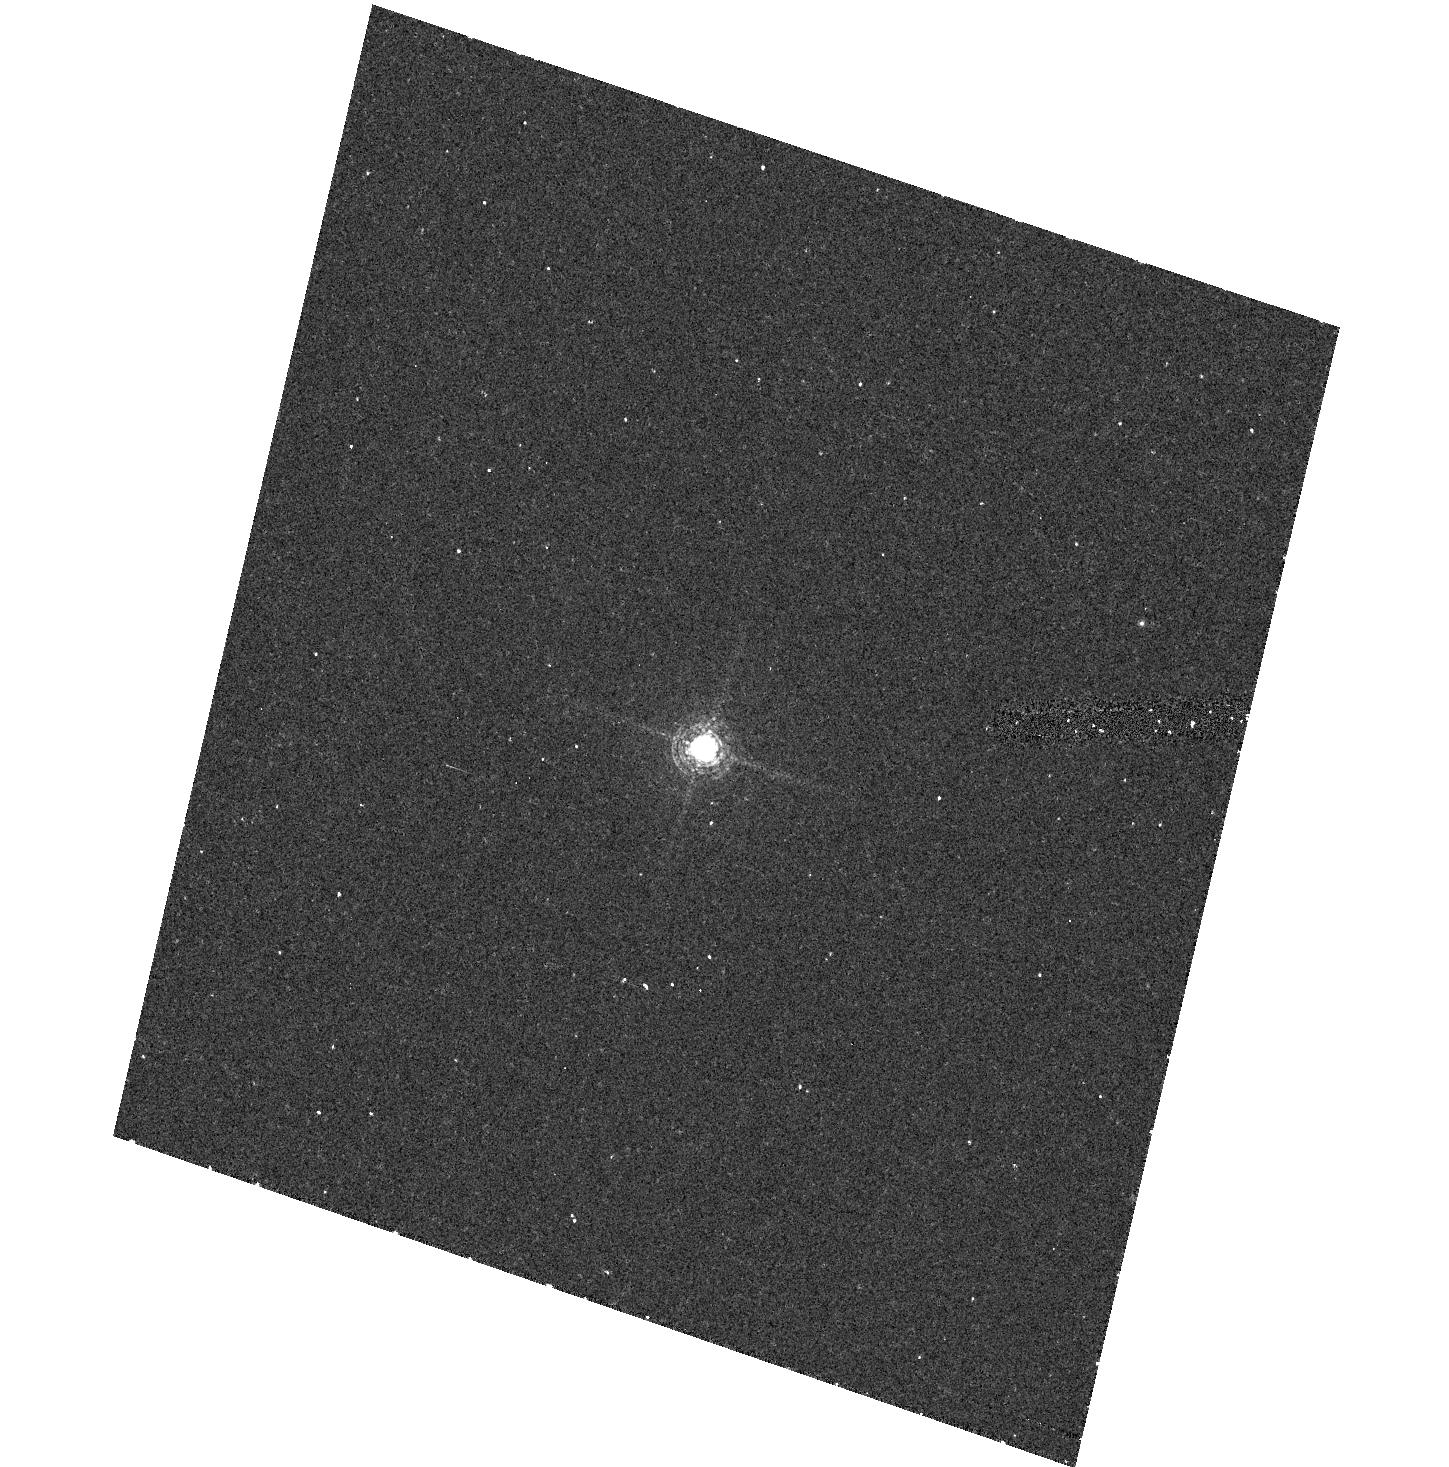
Target: GRW+70D5824
Instrument: ACS/HRC
Filter: F660N
Exposure: 20 min
Observation ID: hst_9563_08_acs_hrc_f660n_j8eg08

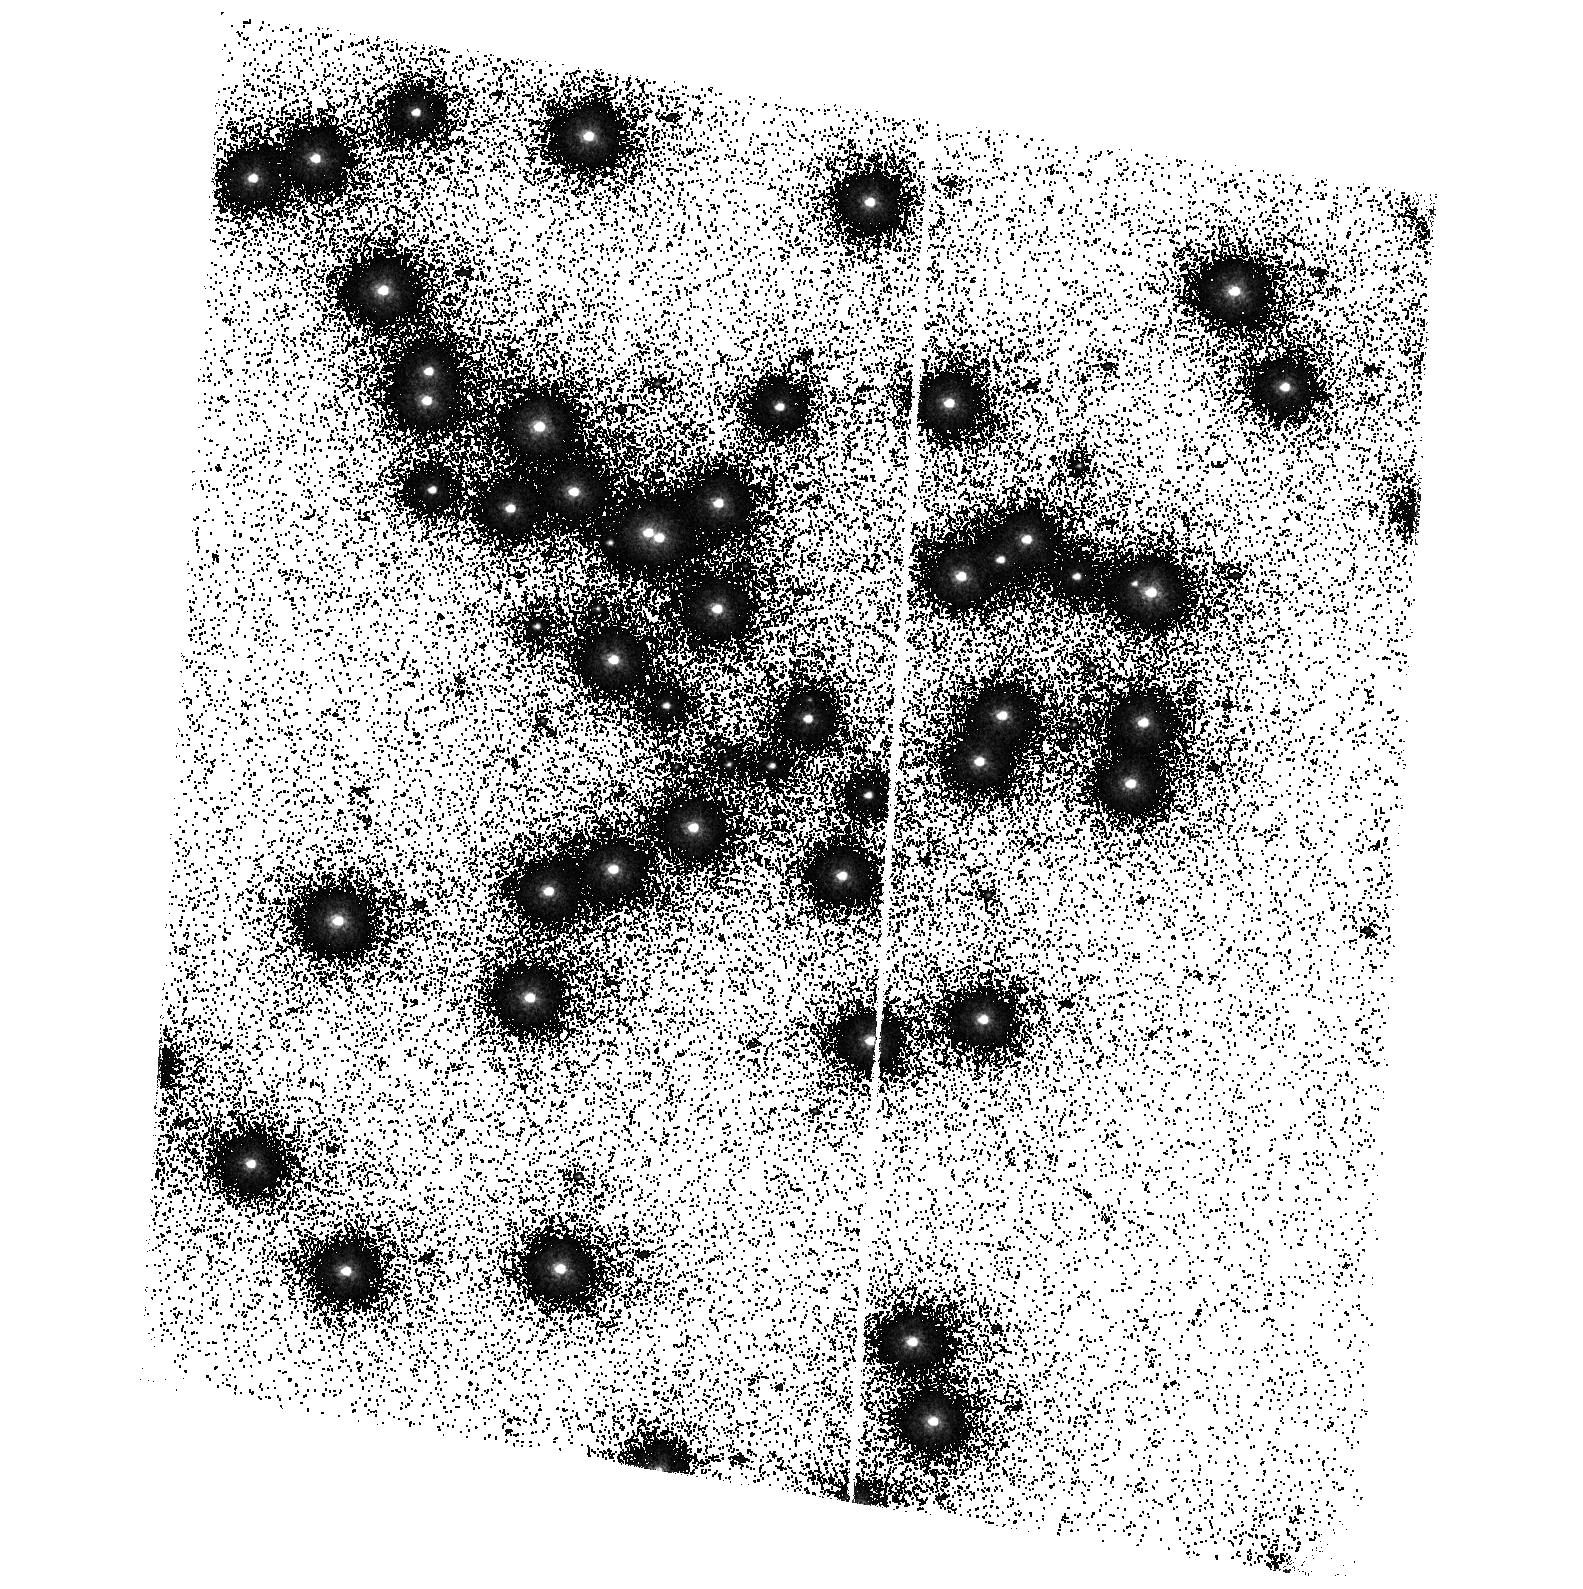
Target: NGC6681-STAR1
Instrument: ACS/SBC
Filter: F150LP
Exposure: 8 min
Observation ID: hst_9563_03_acs_sbc_f150lp_j8eg03

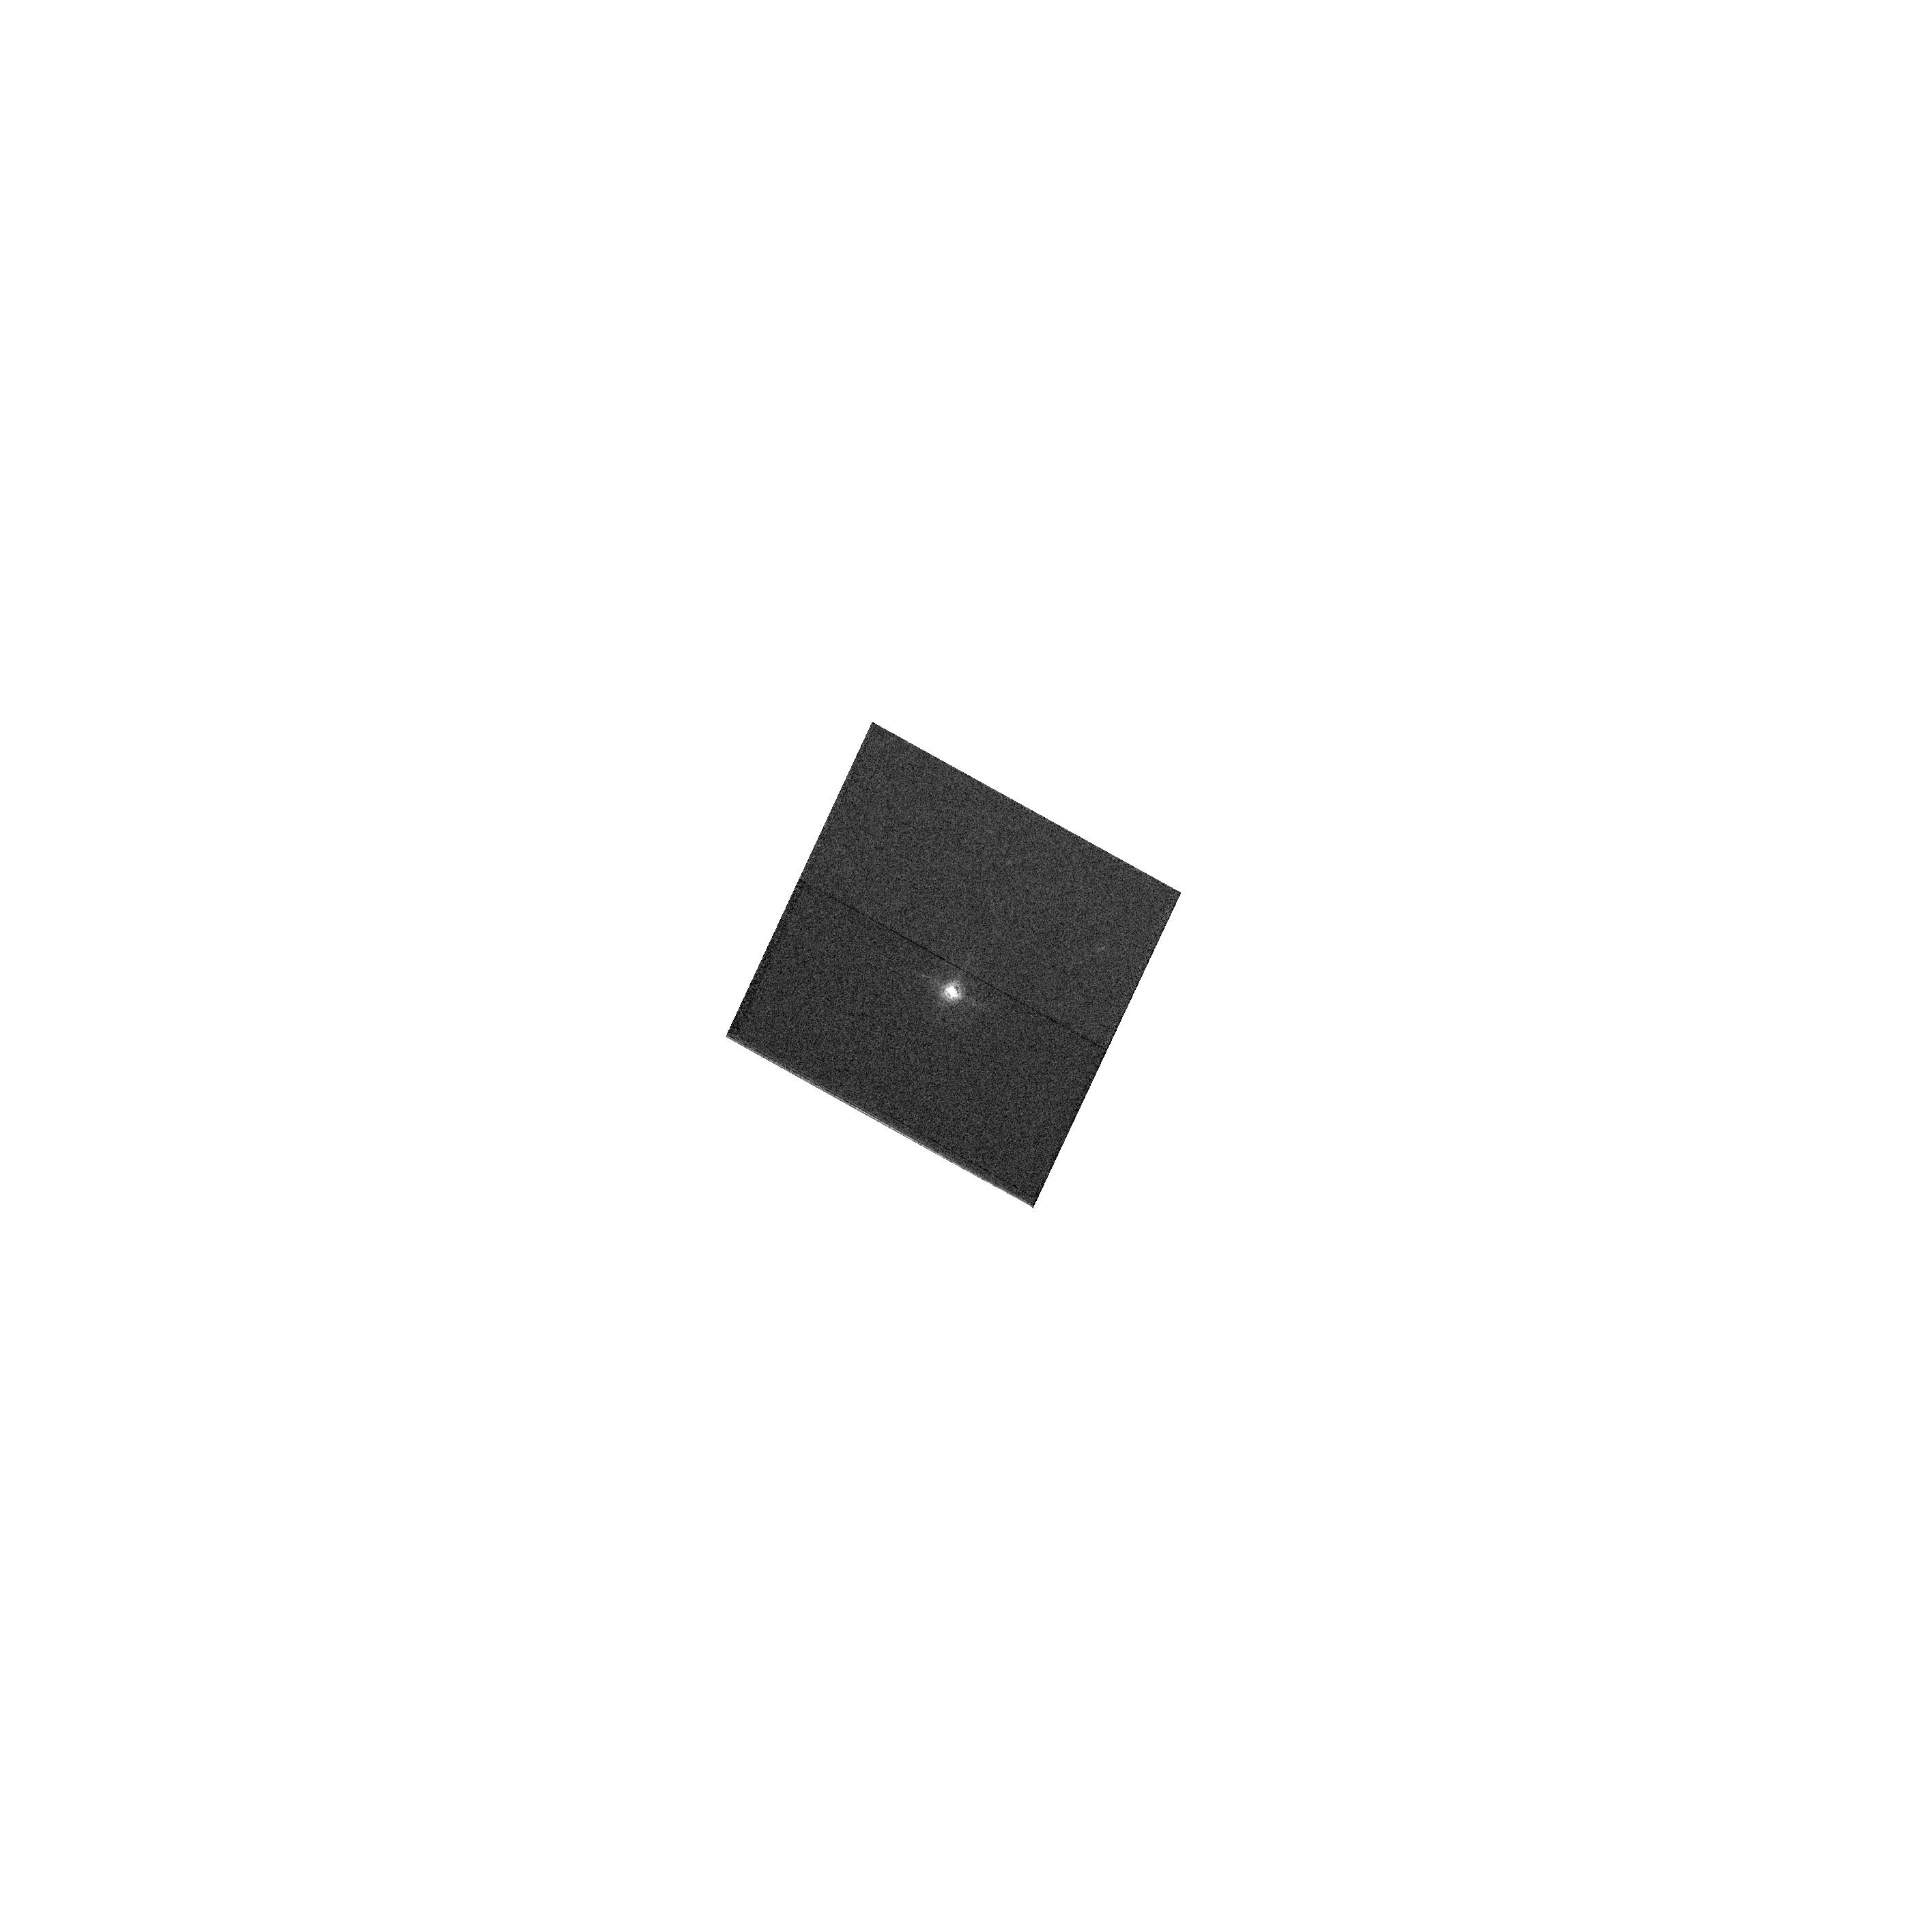
Target: GRW+70D5824
Instrument: ACS/WFC
Filter: F658N
Exposure: 2 min
Observation ID: hst_9563_05_acs_wfc_f658n_j8eg05

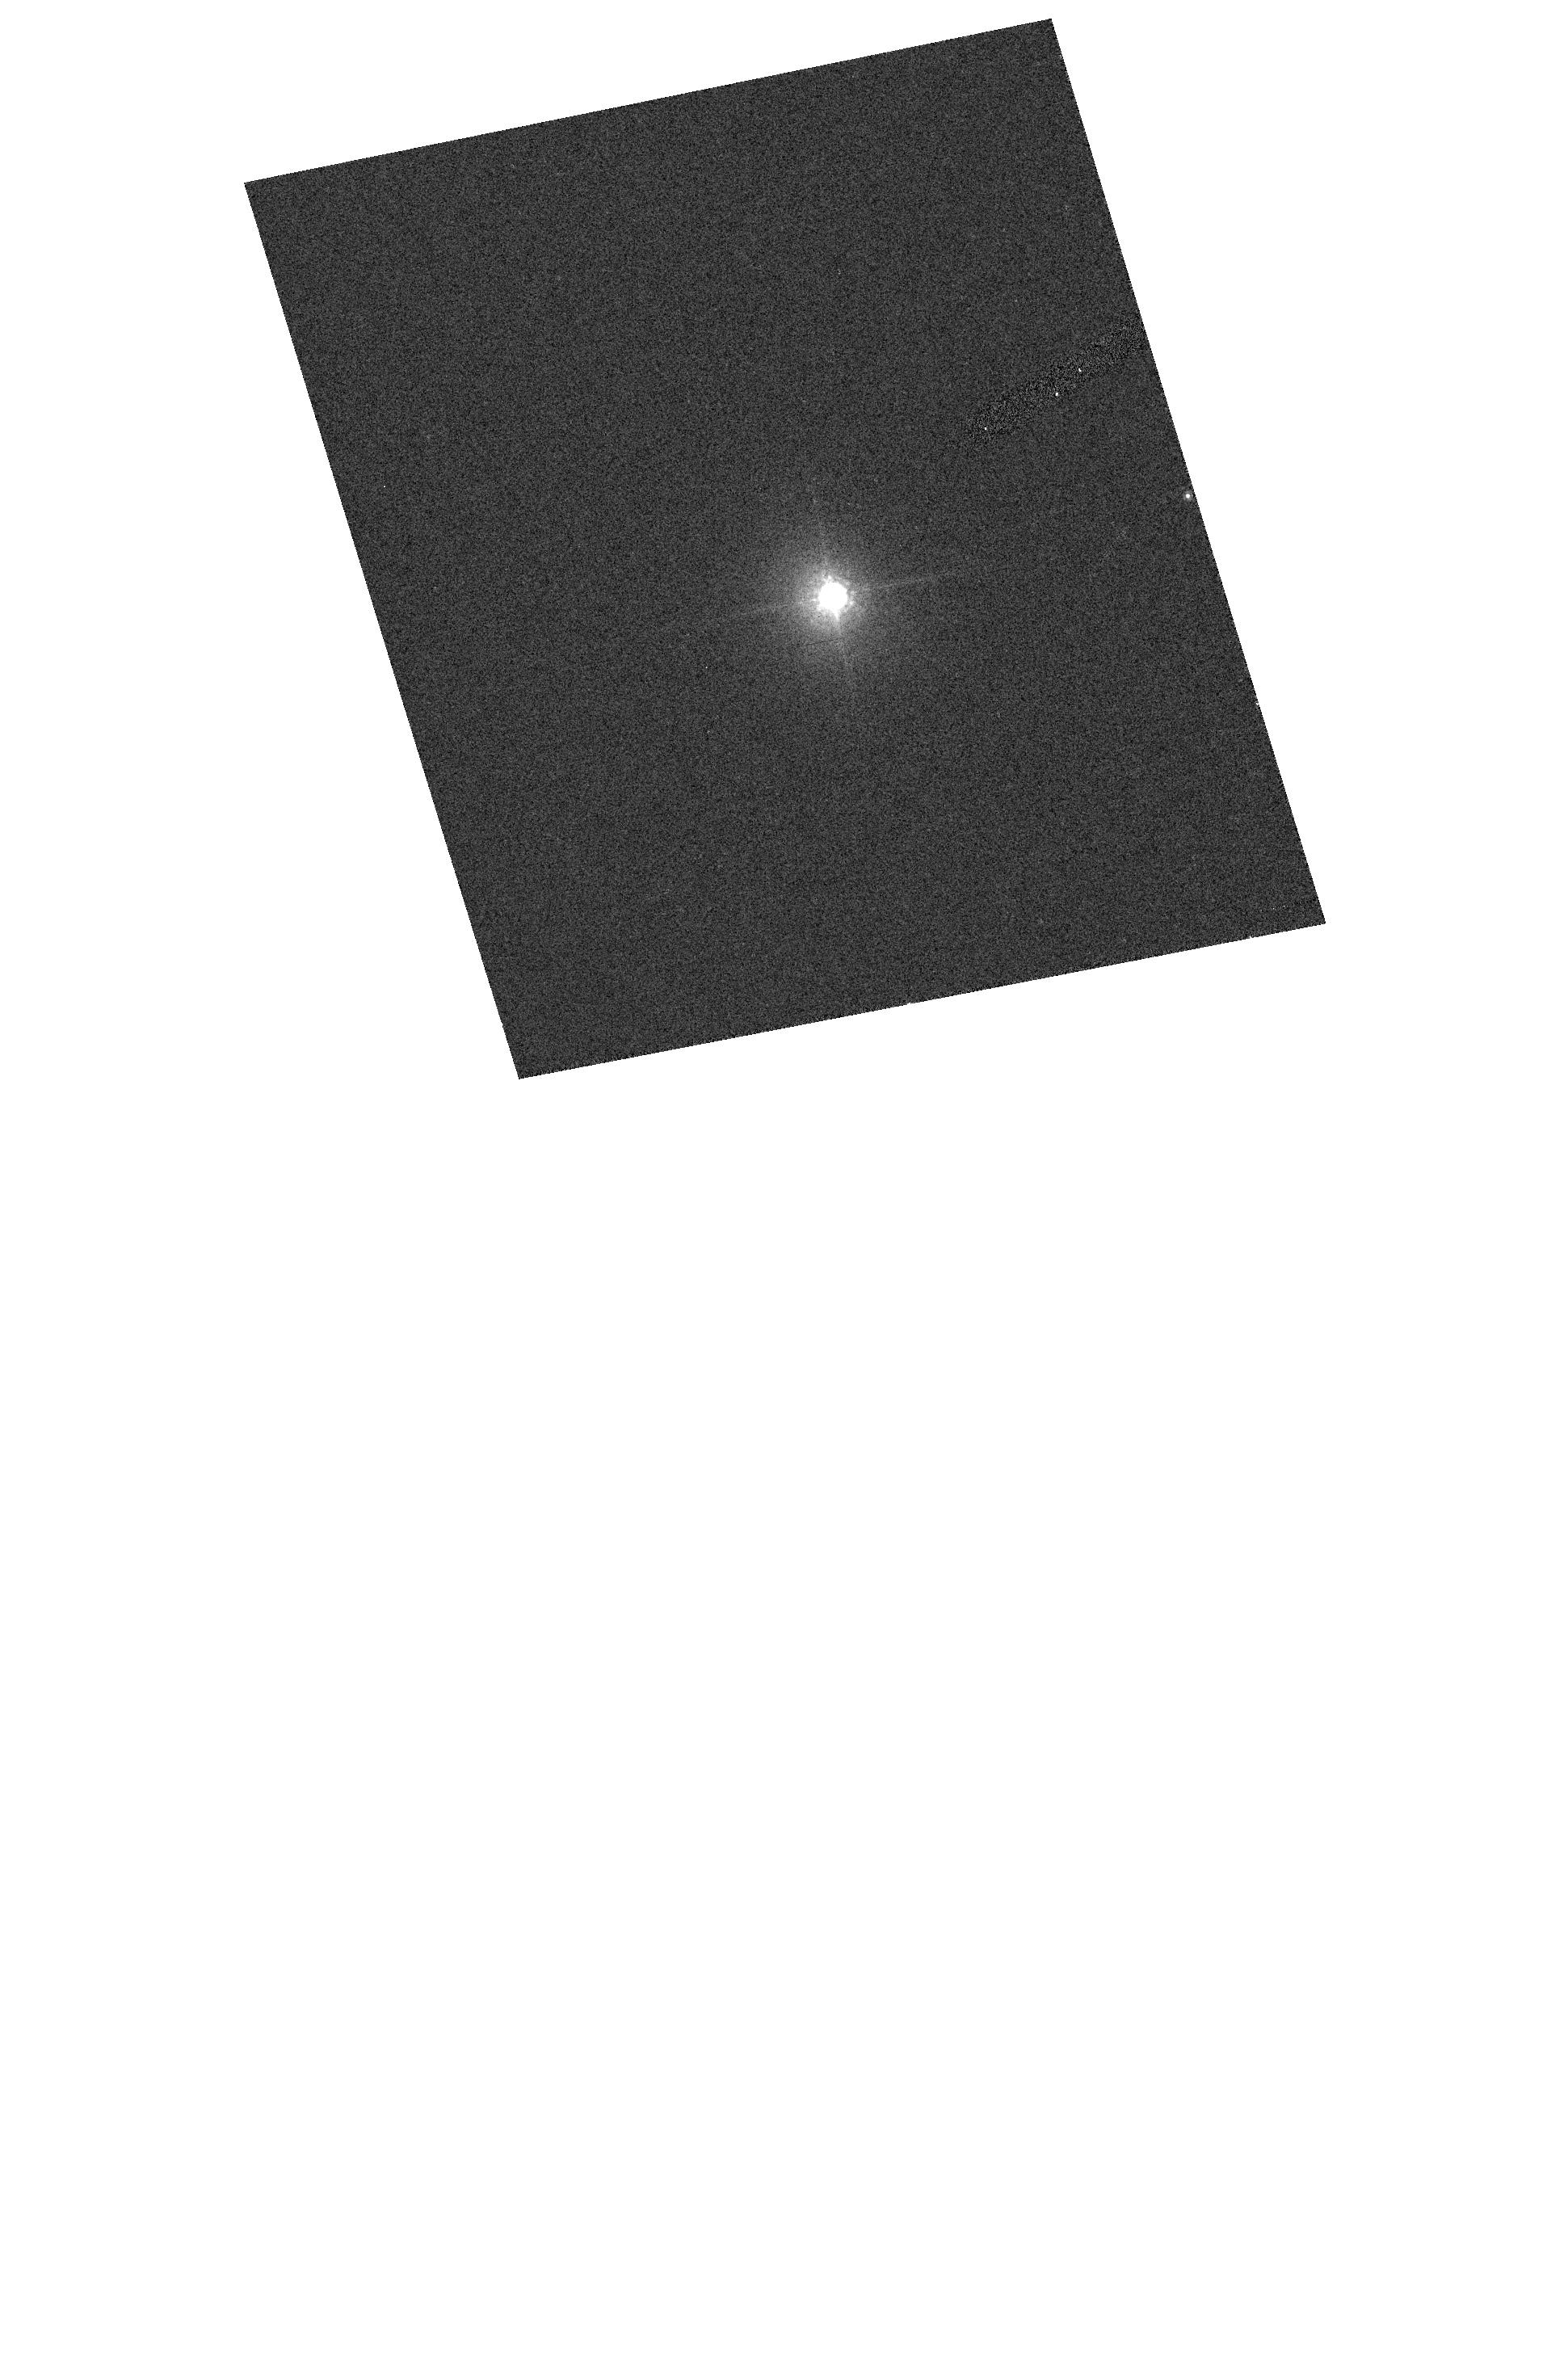
Target: GRW+70D5824
Instrument: ACS/HRC
Filter: F850LP
Exposure: 2 min
Observation ID: hst_9563_07_acs_hrc_f850lp_j8eg07

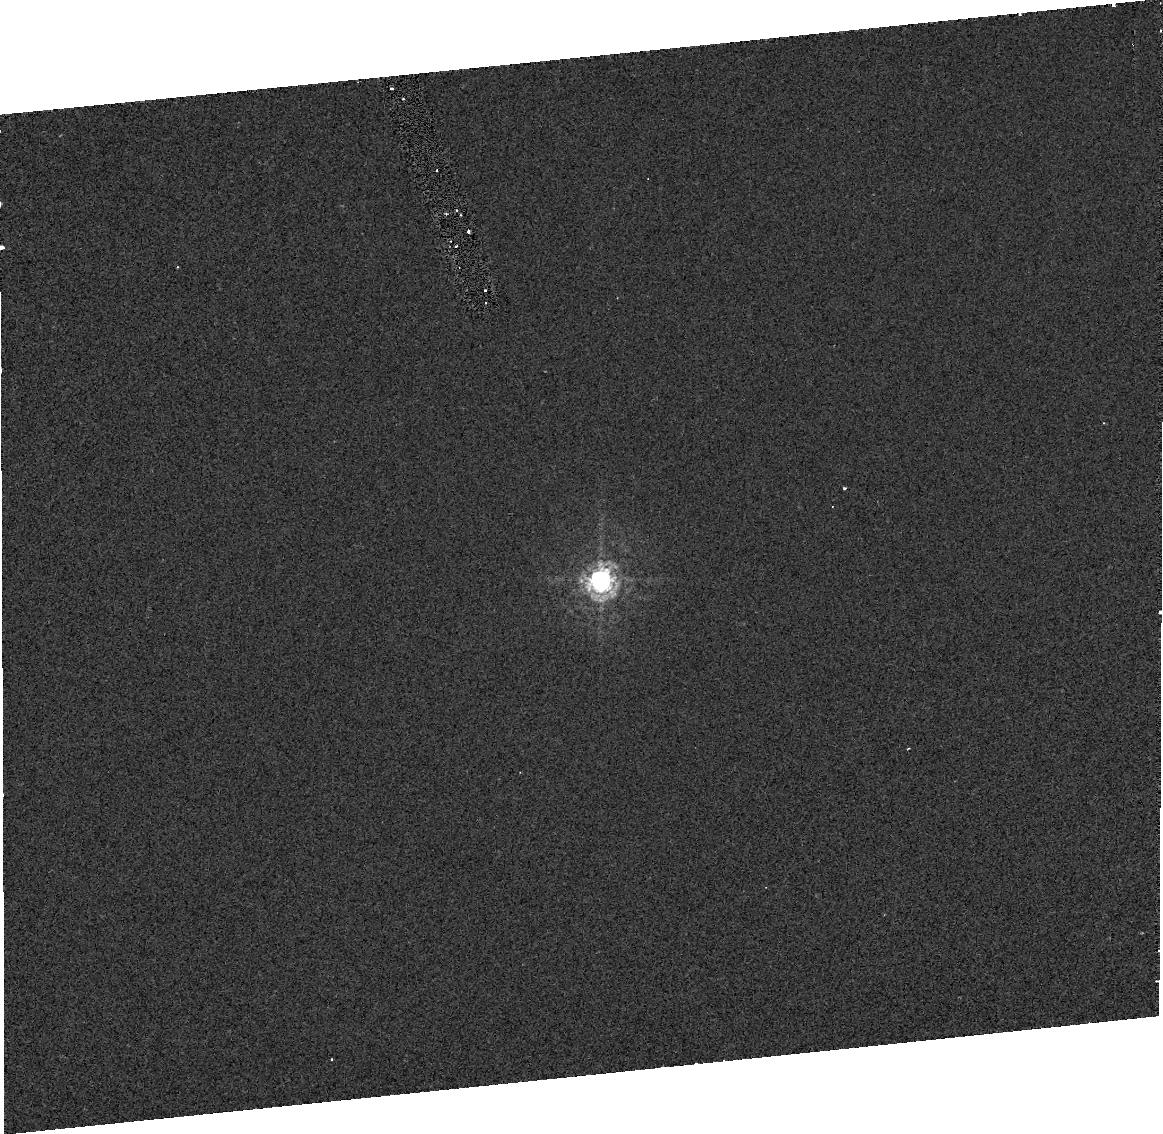
Target: GRW+70D5824
Instrument: ACS/HRC
Filter: FR388N
Exposure: 4 min
Observation ID: j8eg080i0

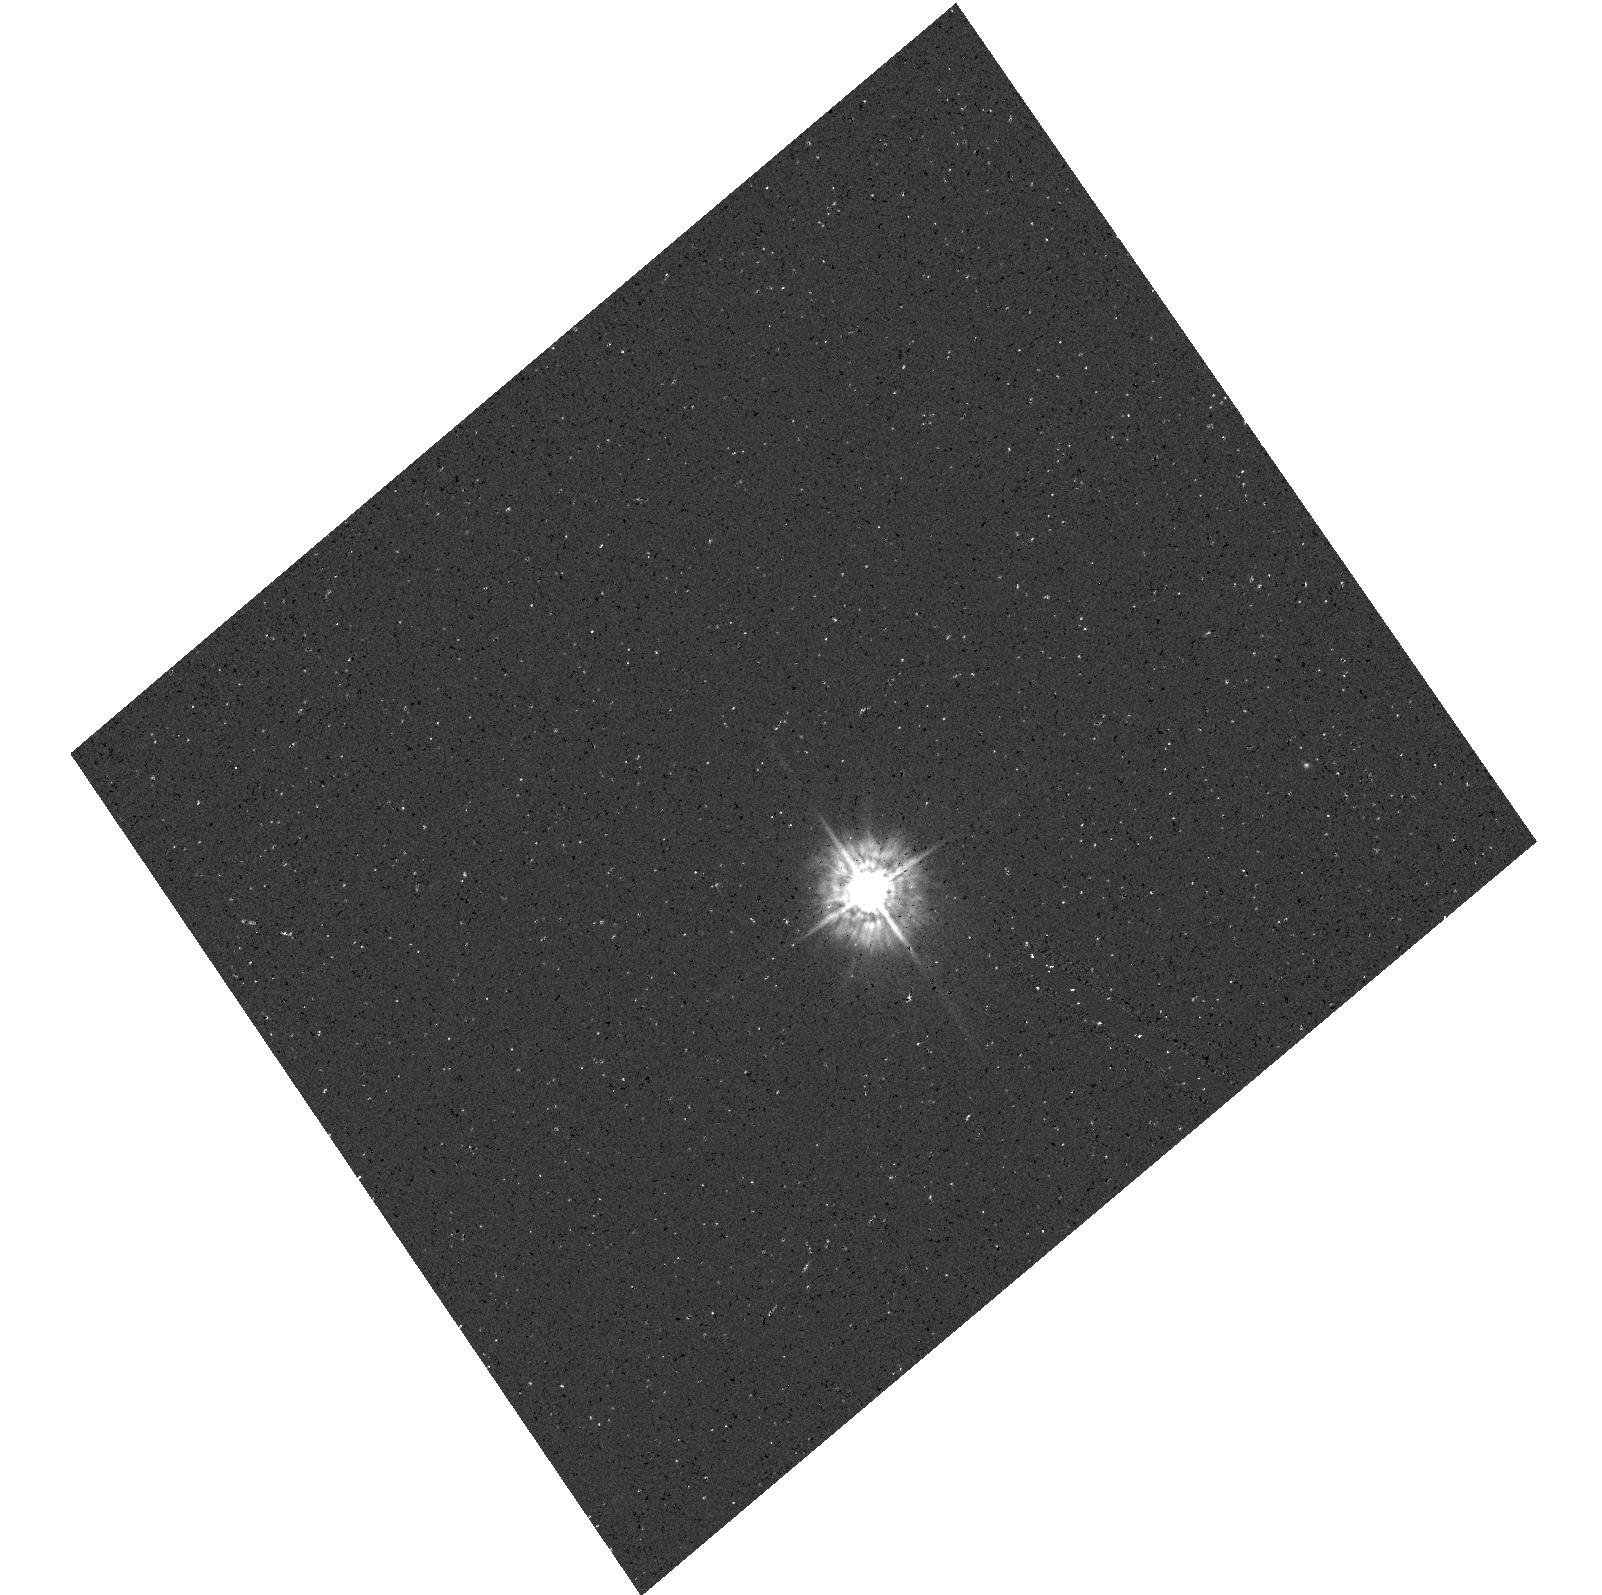
Target: GRW+70D5824
Instrument: ACS/HRC
Filter: F330W
Exposure: 6 min
Observation ID: hst_9563_09_acs_hrc_f330w_j8eg09

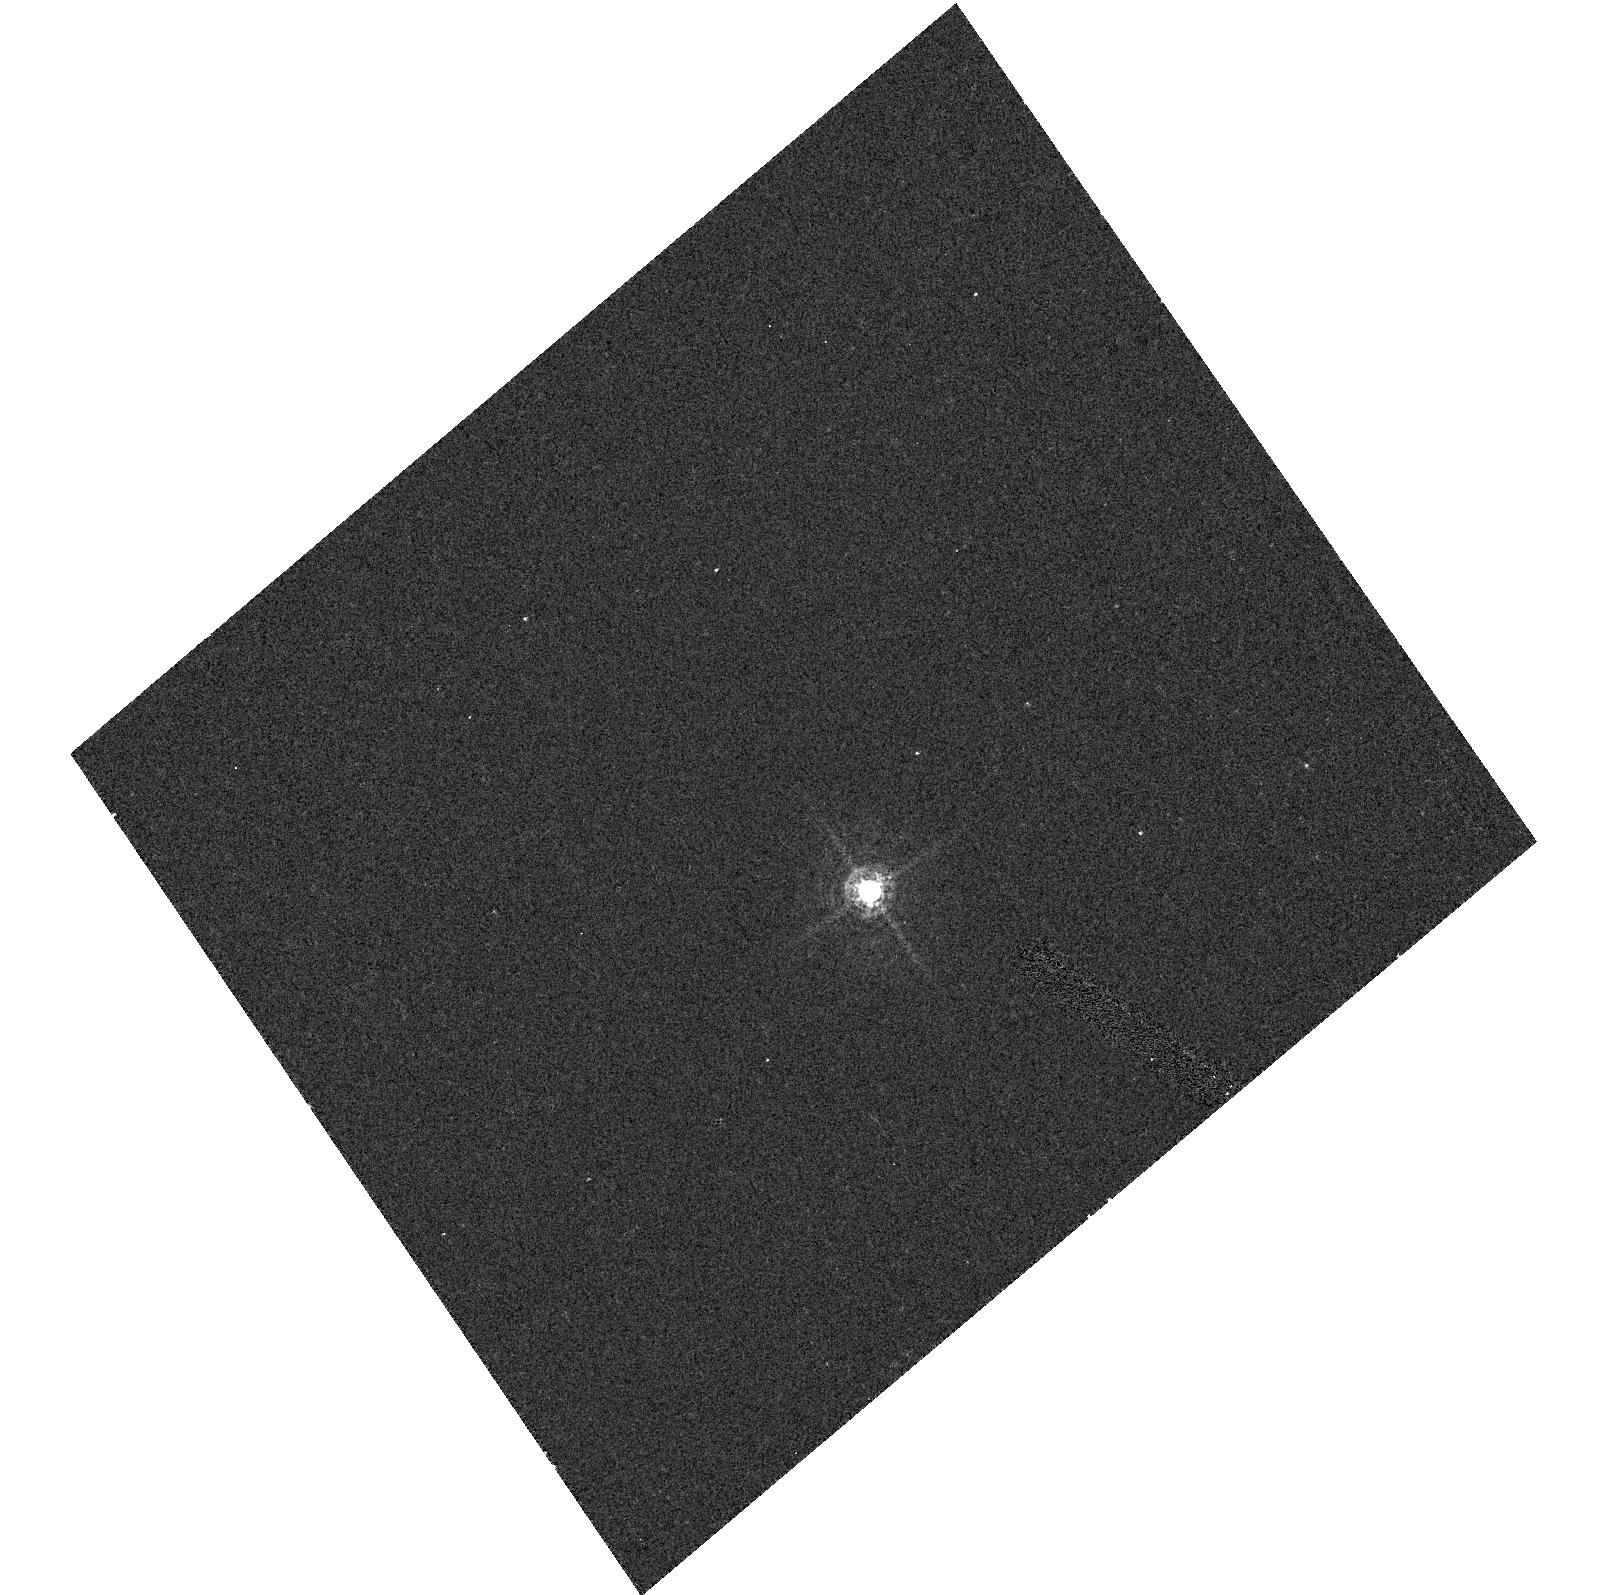
Target: GRW+70D5824
Instrument: ACS/HRC
Filter: F502N
Exposure: 5 min
Observation ID: hst_9563_09_acs_hrc_f502n_j8eg09

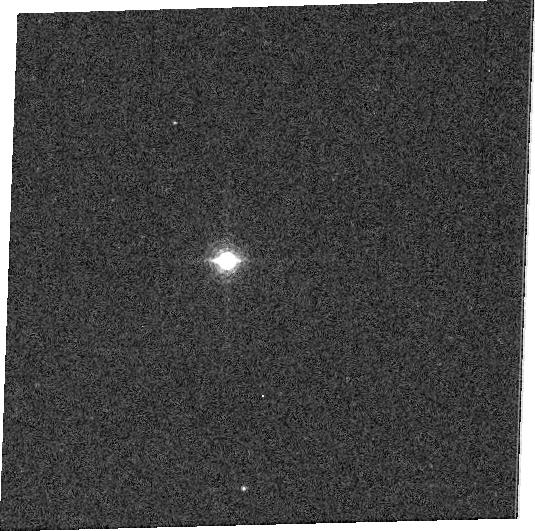
Target: GRW+70D5824
Instrument: ACS/WFC
Filter: FR931N
Exposure: 3 min
Observation ID: j8ega4010

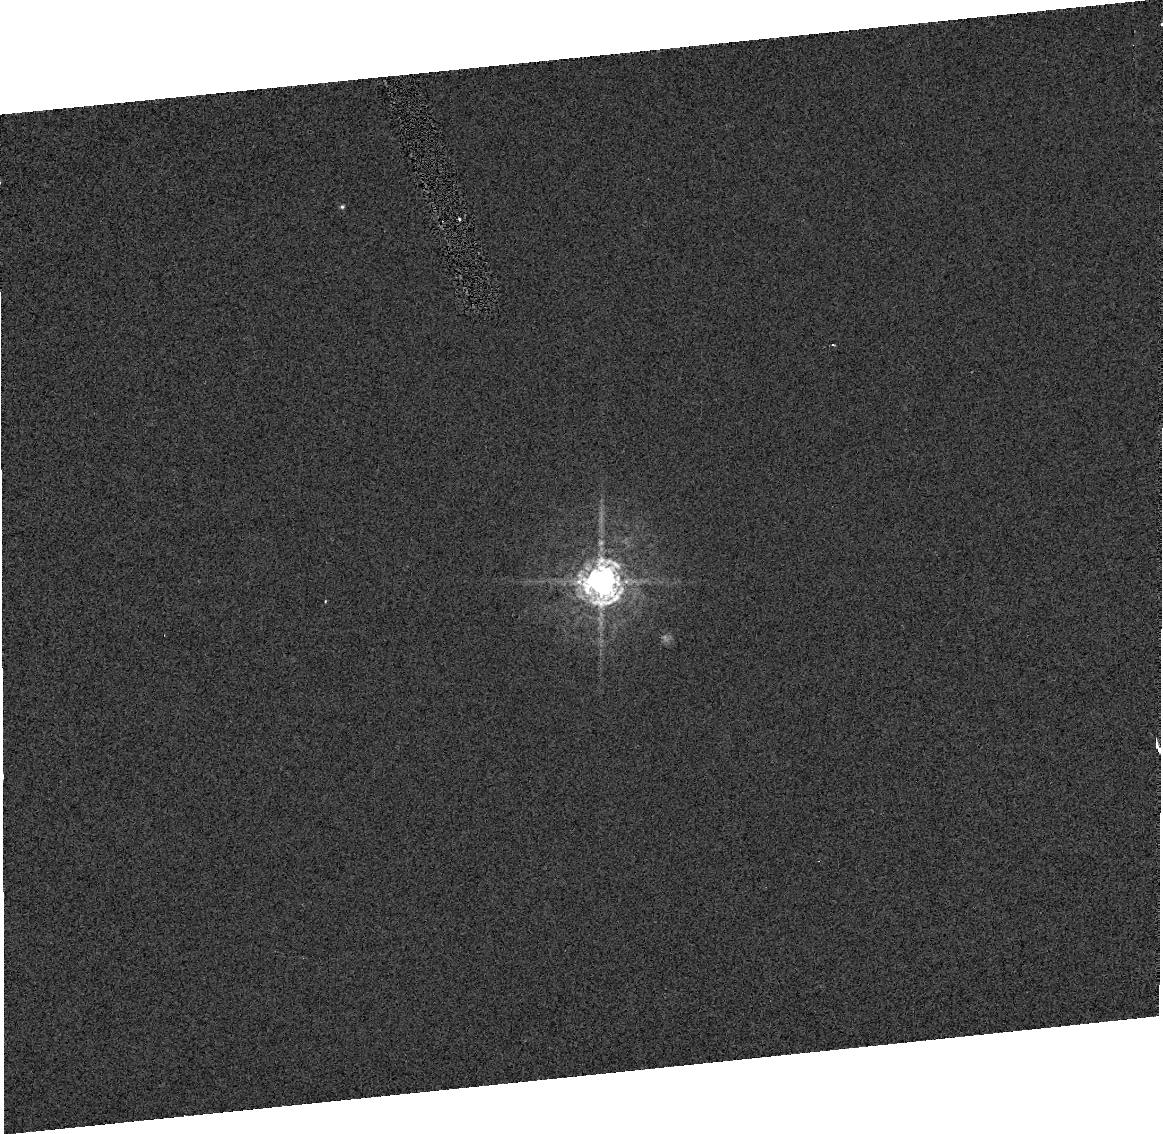
Target: GRW+70D5824
Instrument: ACS/HRC
Filter: FR459M
Exposure: 1 min
Observation ID: j8eg080l0

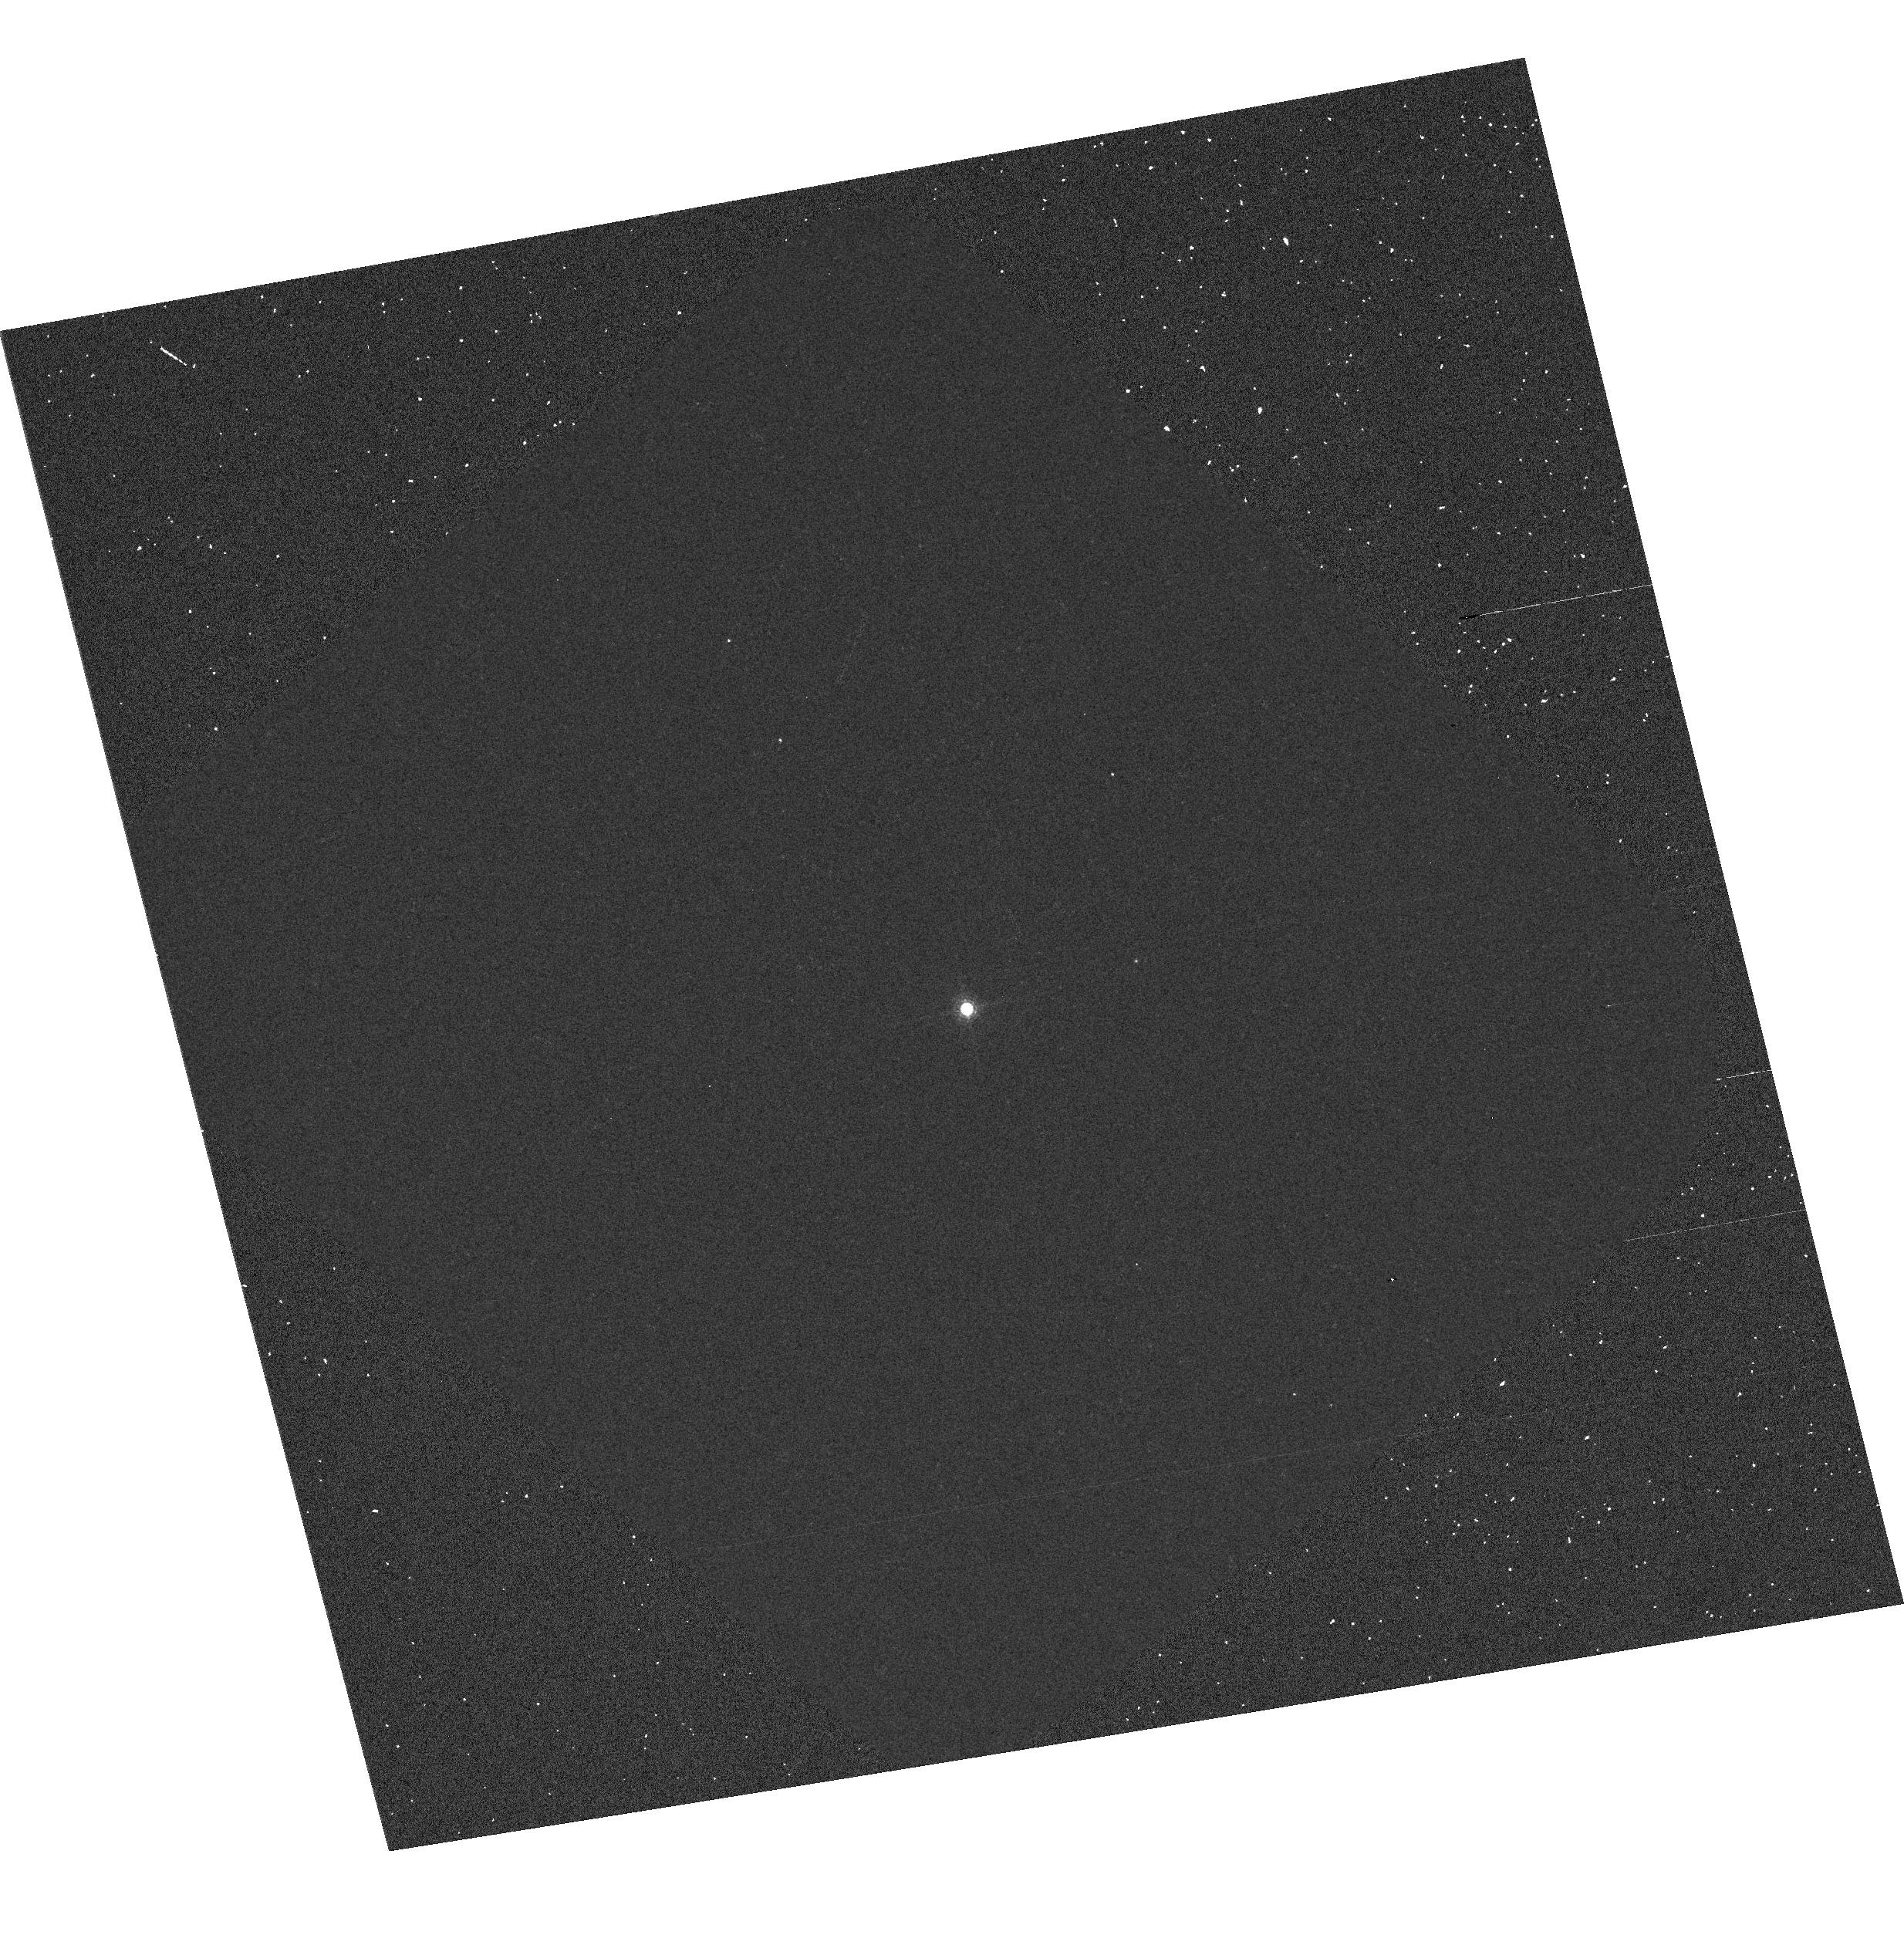
Target: GRW+70D5824
Instrument: ACS/WFC
Filter: F892N
Exposure: 2 min
Observation ID: hst_9563_04_acs_wfc_f892n_j8eg04

Preliminary ACS Sensitivity (PI: De Marchi, Guido)

A spectrophotometric standard star is observed through a popular subset of filters of each camera to assess the sensitivity of the instrument. The star is placed at the centre of the aperture, and two images are taken through each filter. This programme is based on proposal 9020 designed for SMOV. There are three groups of visits, numbered respectively 1 through 3, 4 through 6 and 7 through 9. The three visits in each group must be executed about one month apart from one another, as indicated in the visit requirements. The first visit in each group (namely visits 1, 4 and 7) ought to be scheduled during the month of July 2002. During SMOV the standard star GD71 could be used, which is not visible during the Cycle 11 interim calibration period. We have selected GRW+705824 instead. The latter is a WD slightly brighter than GD71 in V but with very similar spectral properties. The exposure times with this object have been selected to reach, on average, SNR~350 in the central pixel for broad band filters.